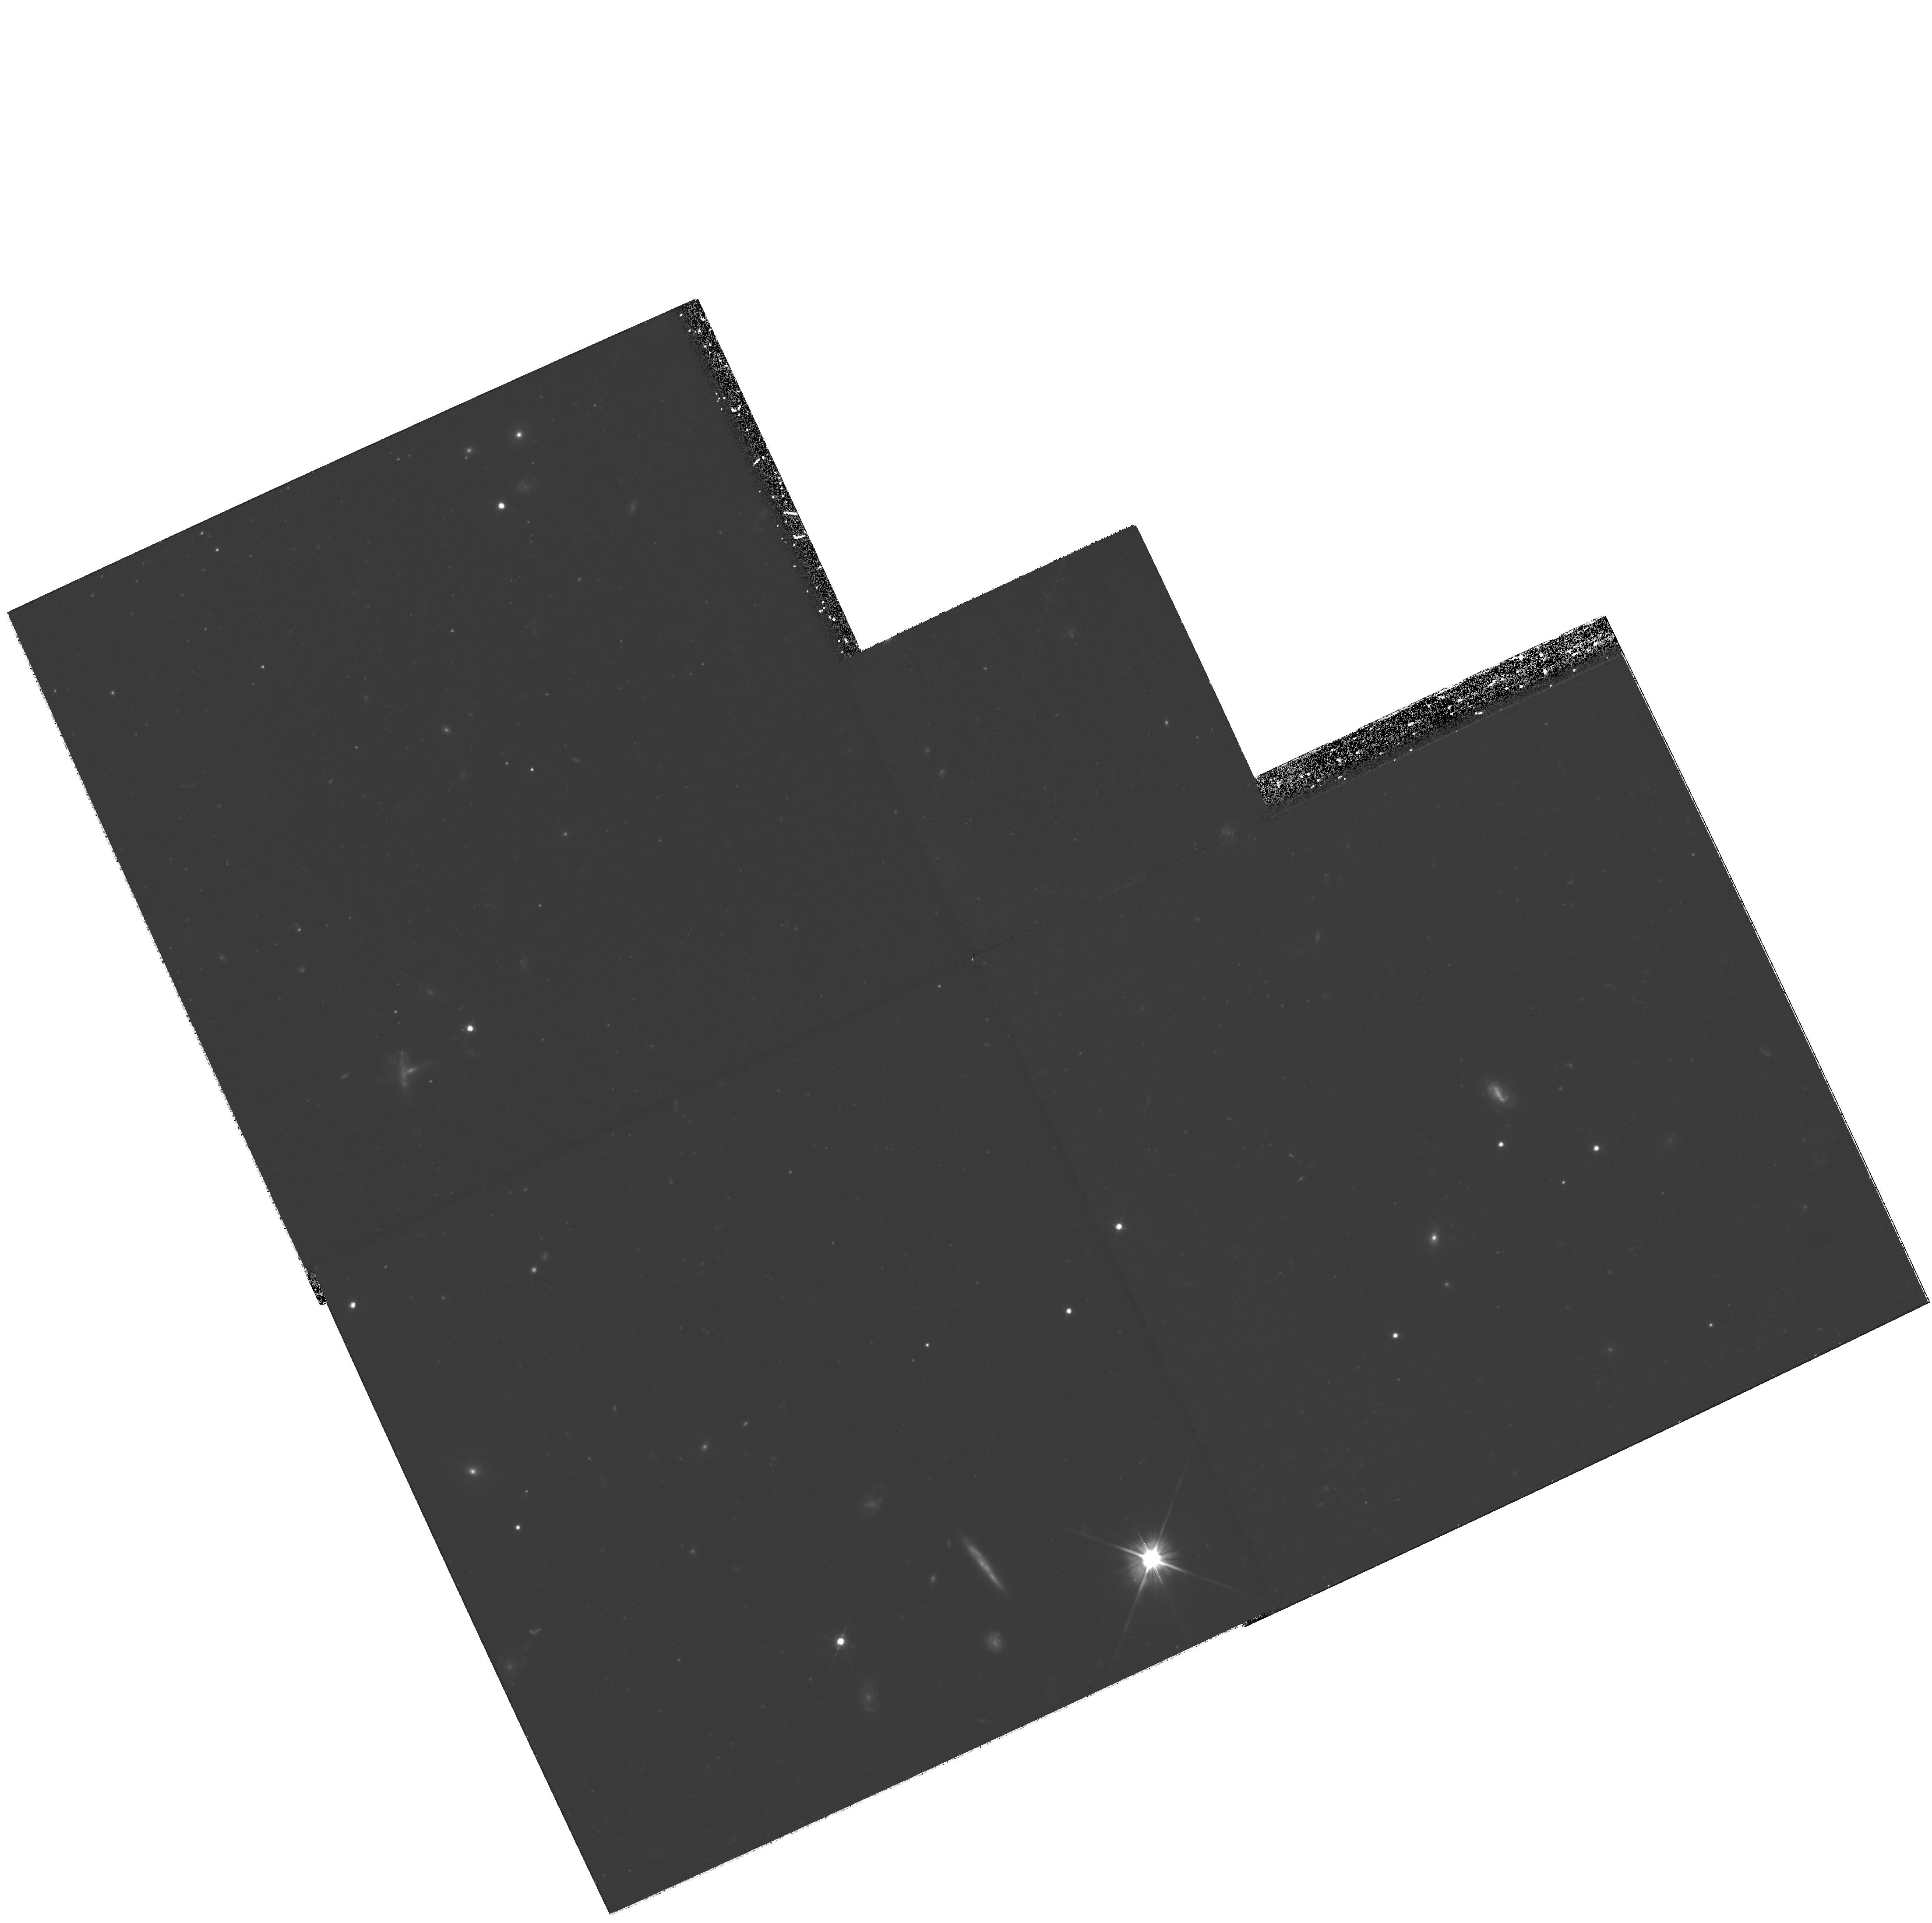
Target: field at RA 148.389°, Dec 68.952°. Instrument: WFPC2/PC. Filter: F606W. Exposure: 3.1 h. Observation ID: hst_10604_02_wfpc2_pc_f606w_u9b602

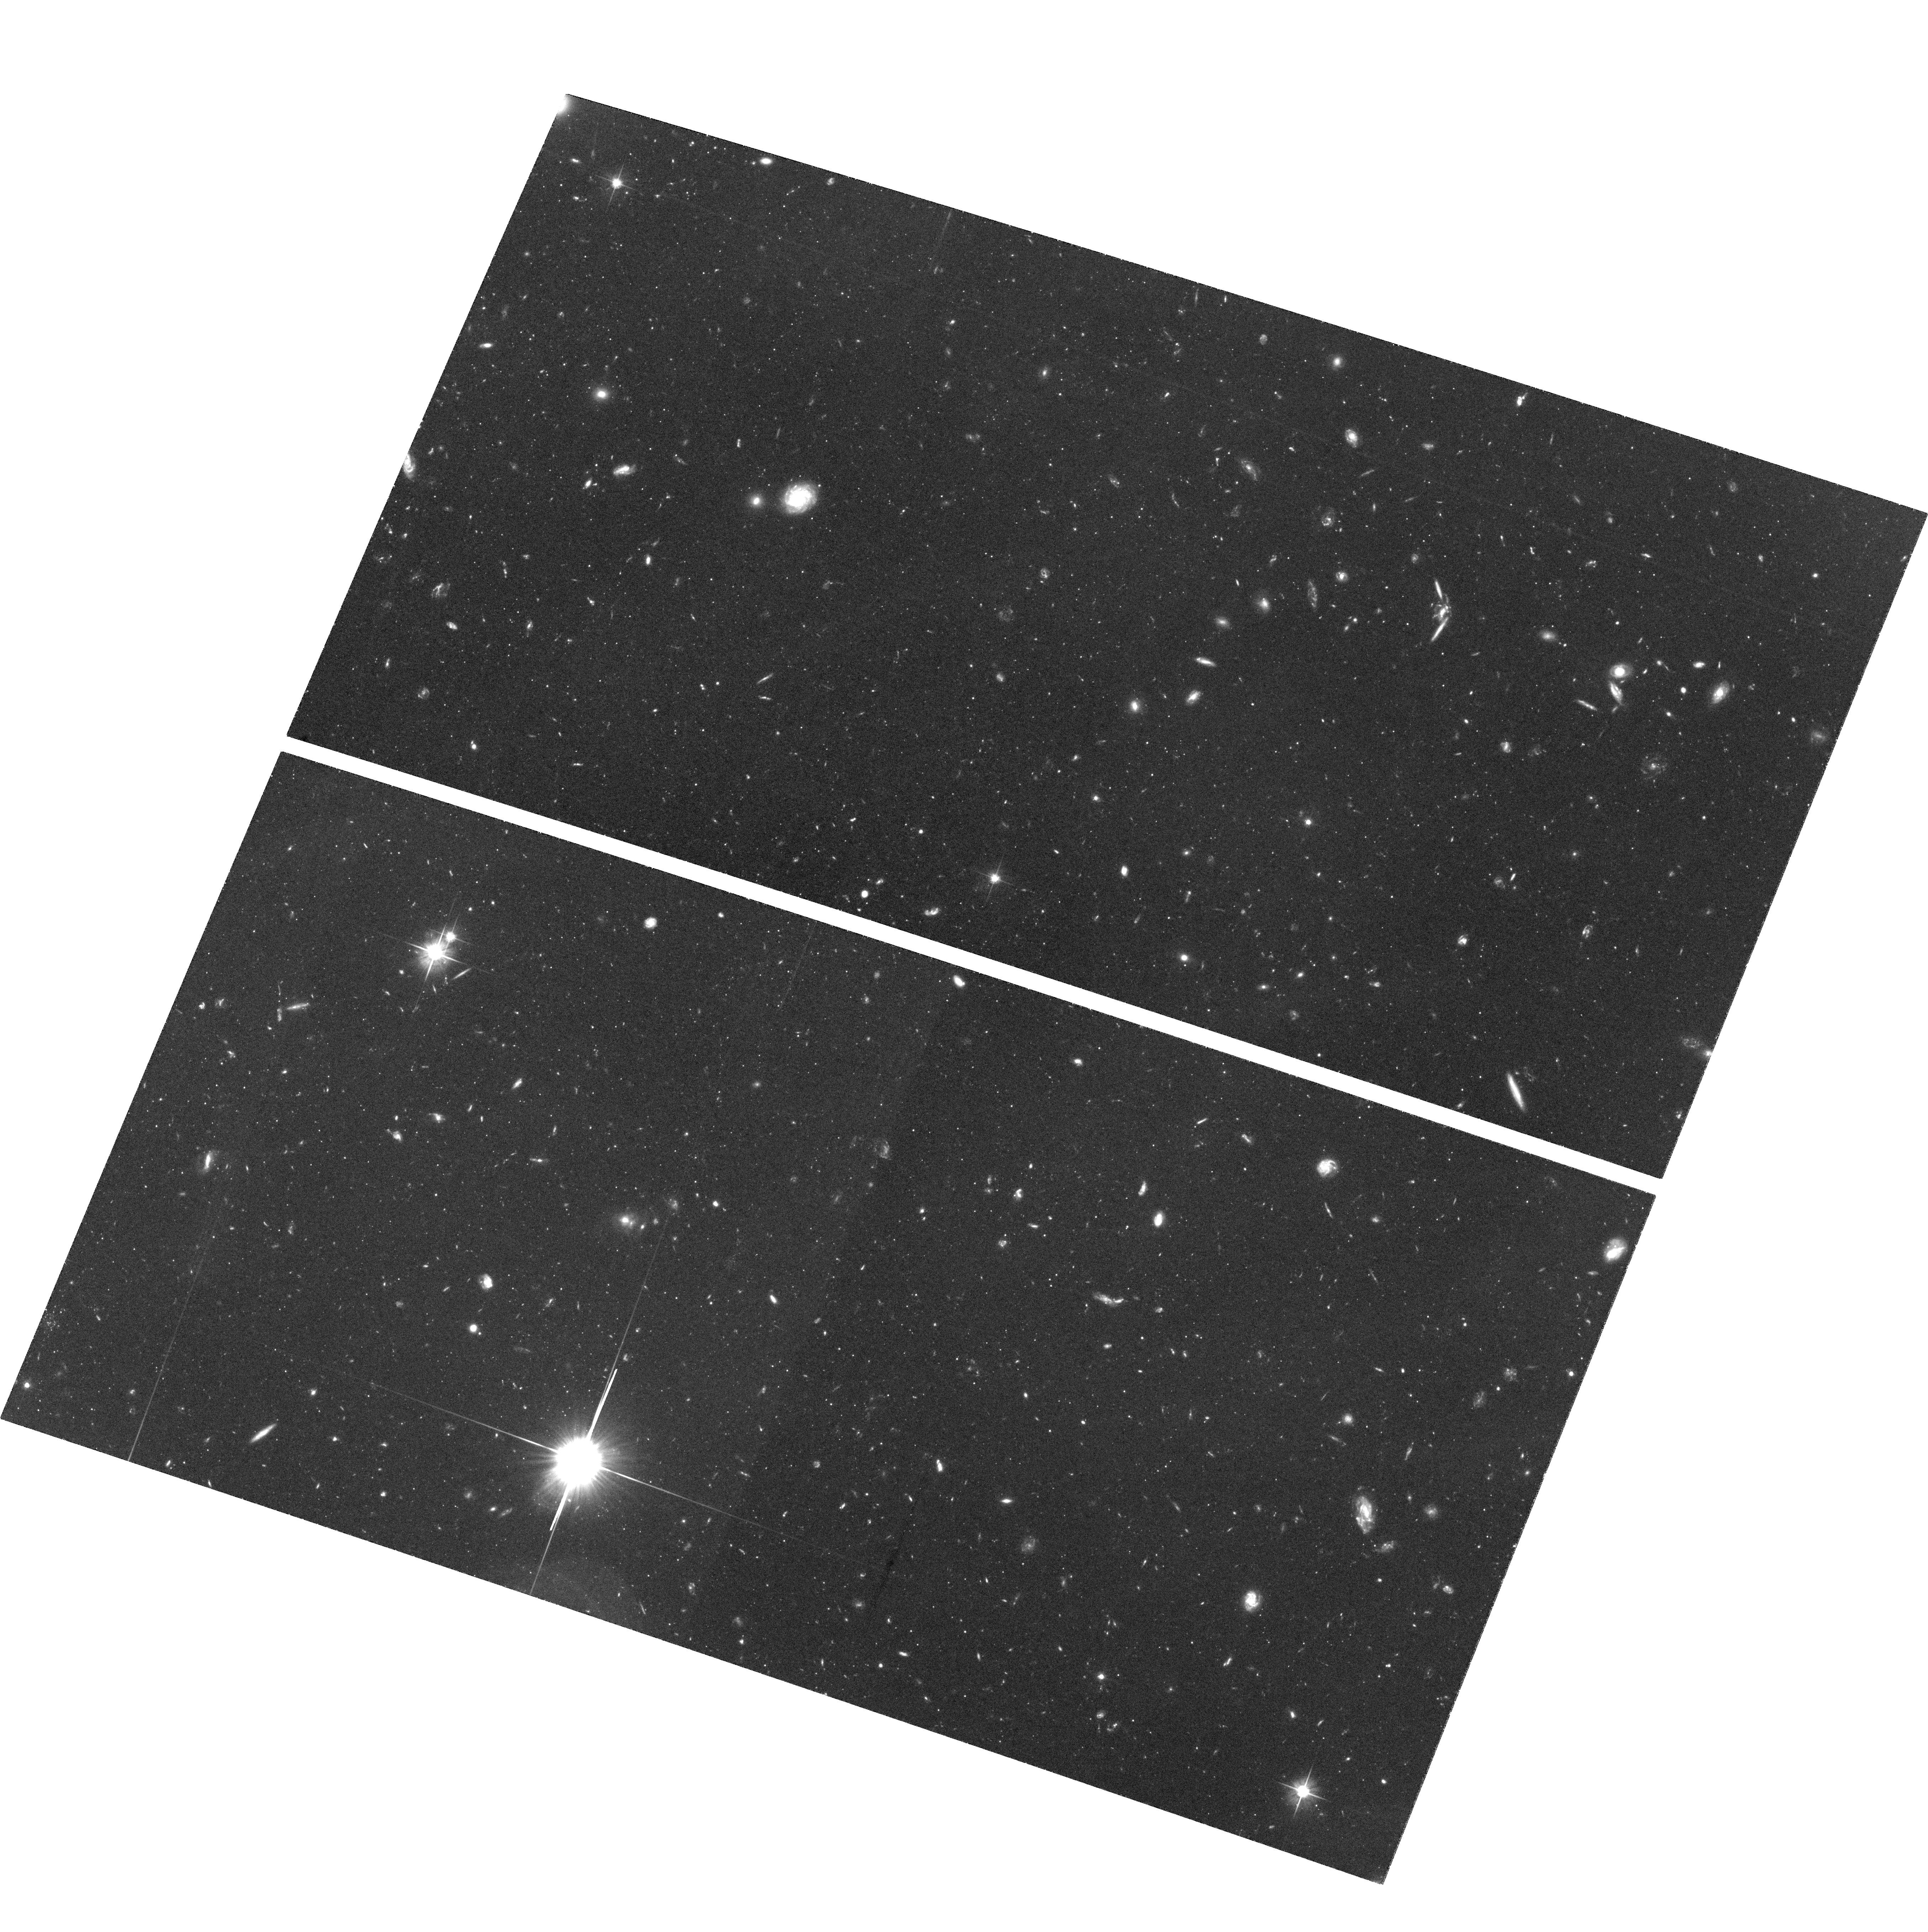
Target: M81-HALO-FLD1. Instrument: ACS/WFC. Filter: F606W. Exposure: 3.5 h. Observation ID: hst_10604_02_acs_wfc_f606w_j9b602

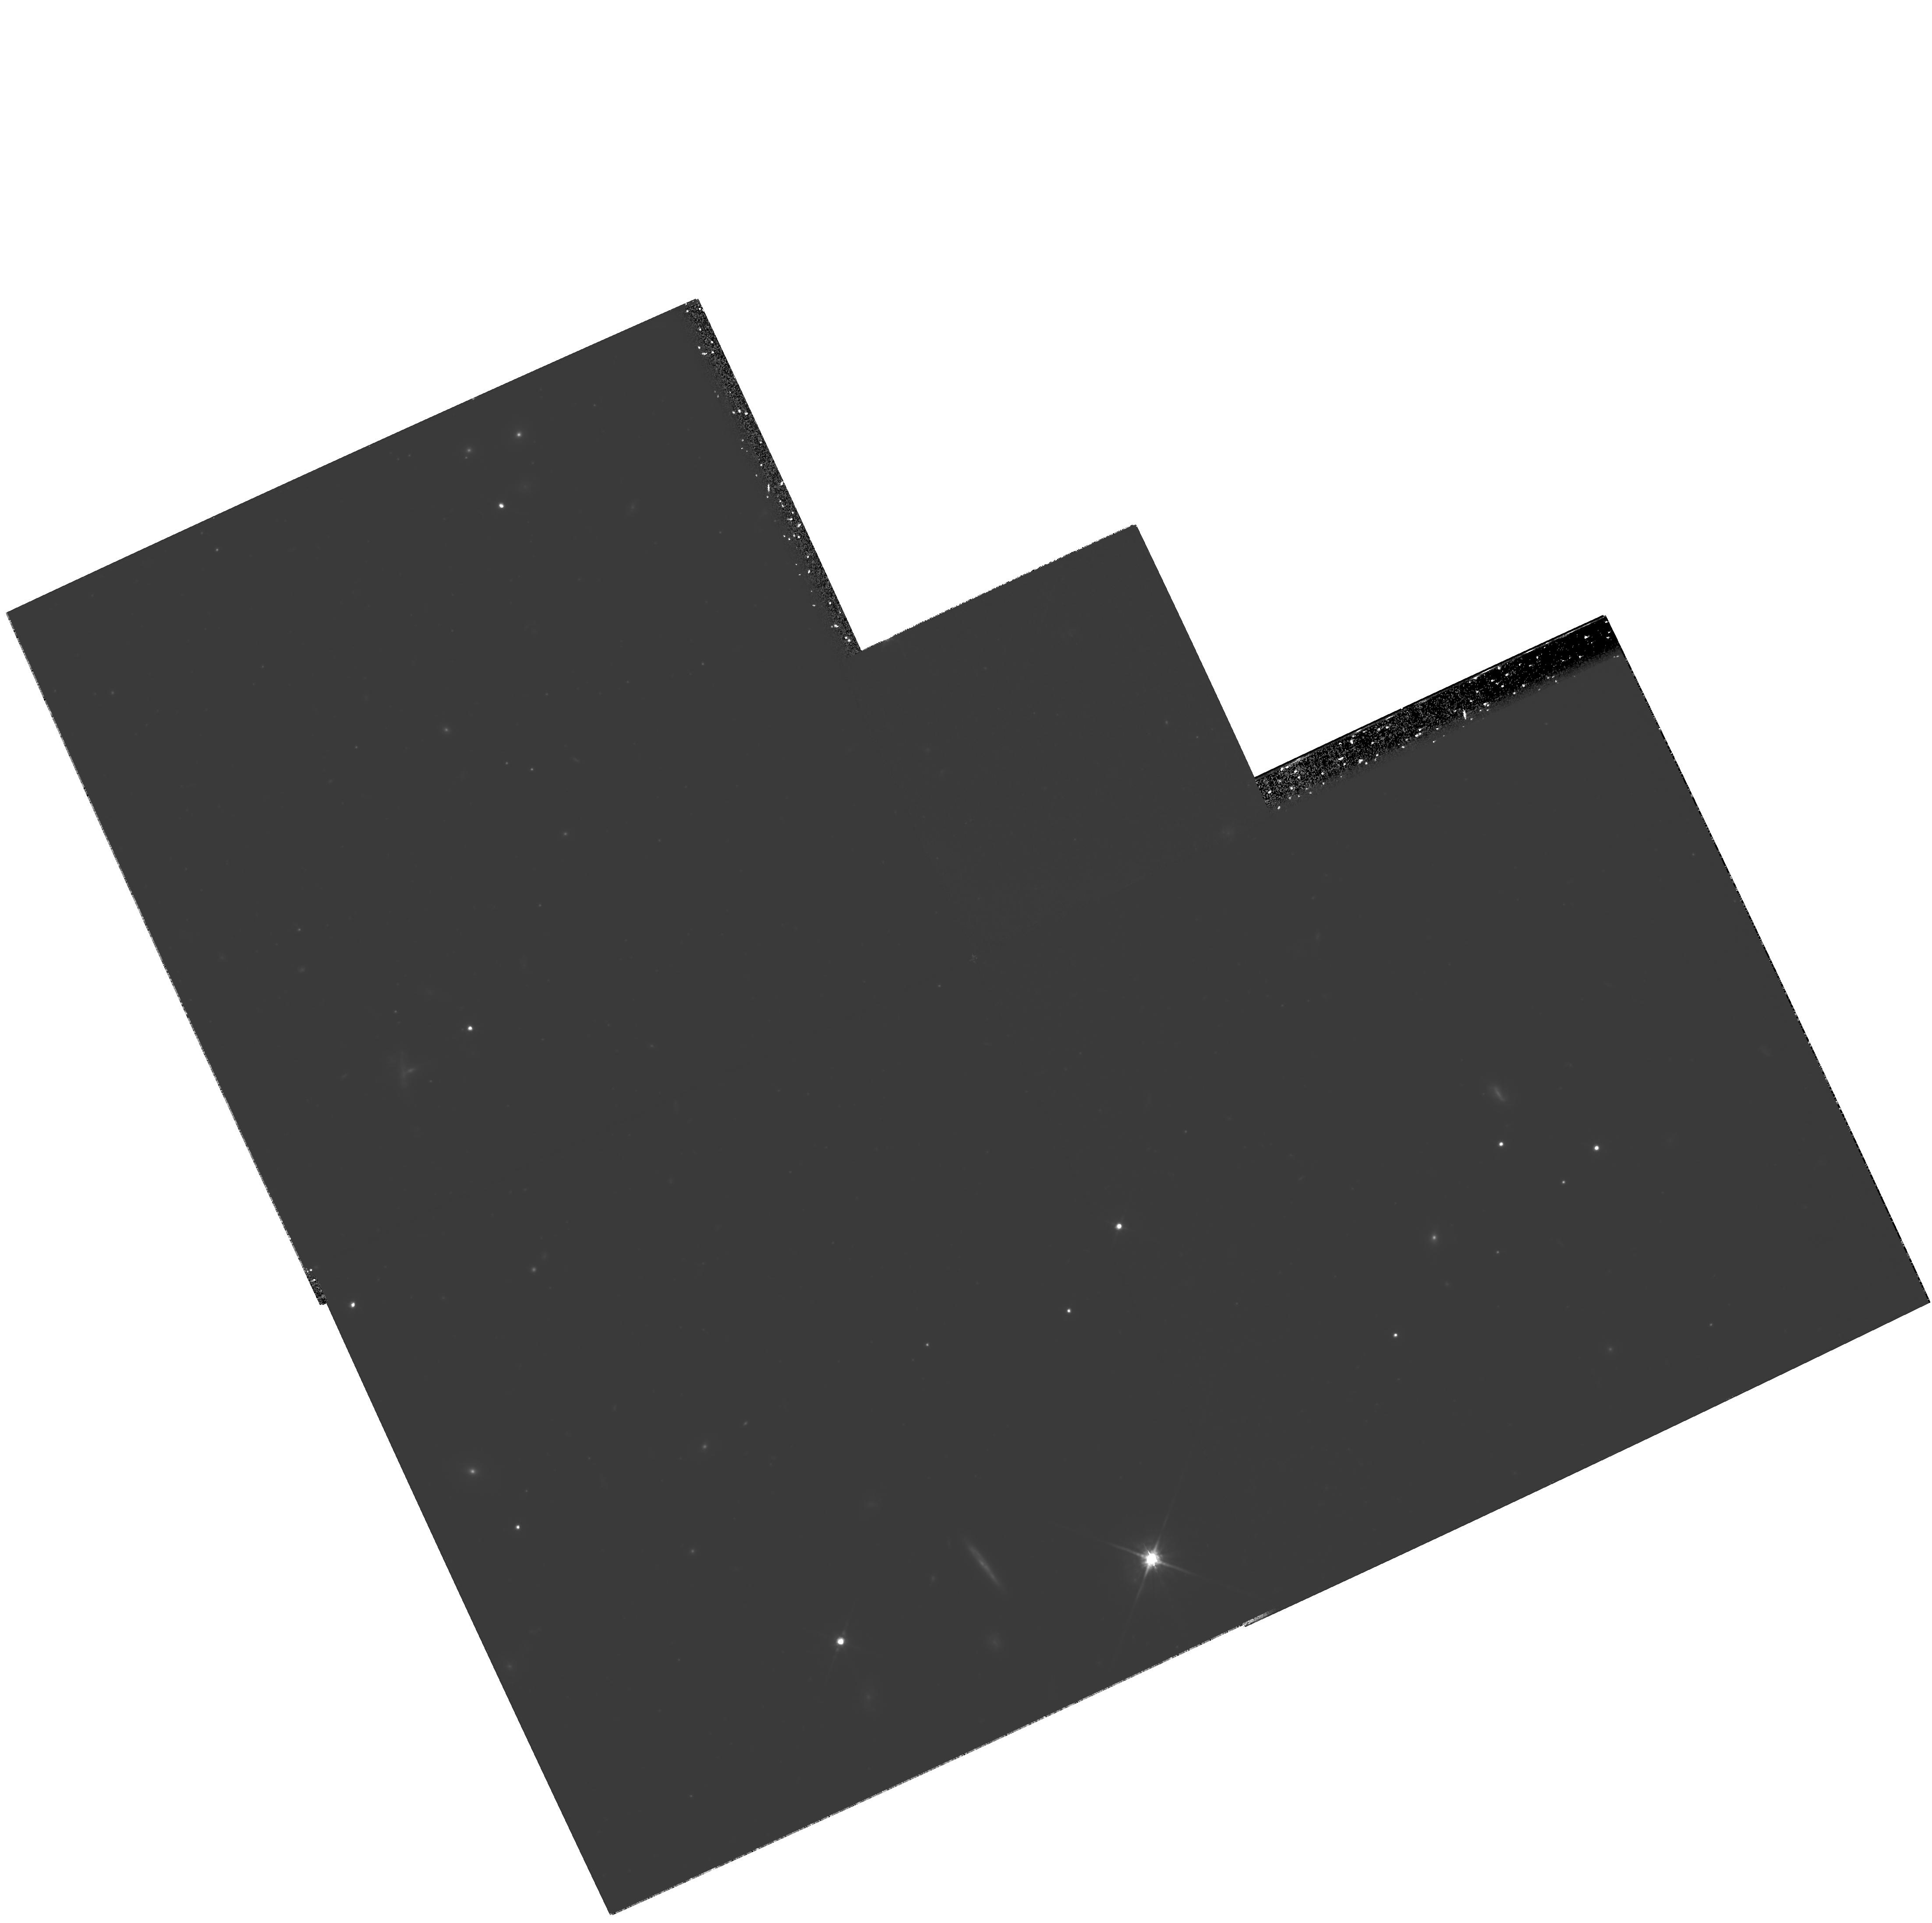
Target: field at RA 148.389°, Dec 68.952°. Instrument: WFPC2/PC. Filter: F814W. Exposure: 2.4 h. Observation ID: hst_10604_01_wfpc2_pc_f814w_u9b601

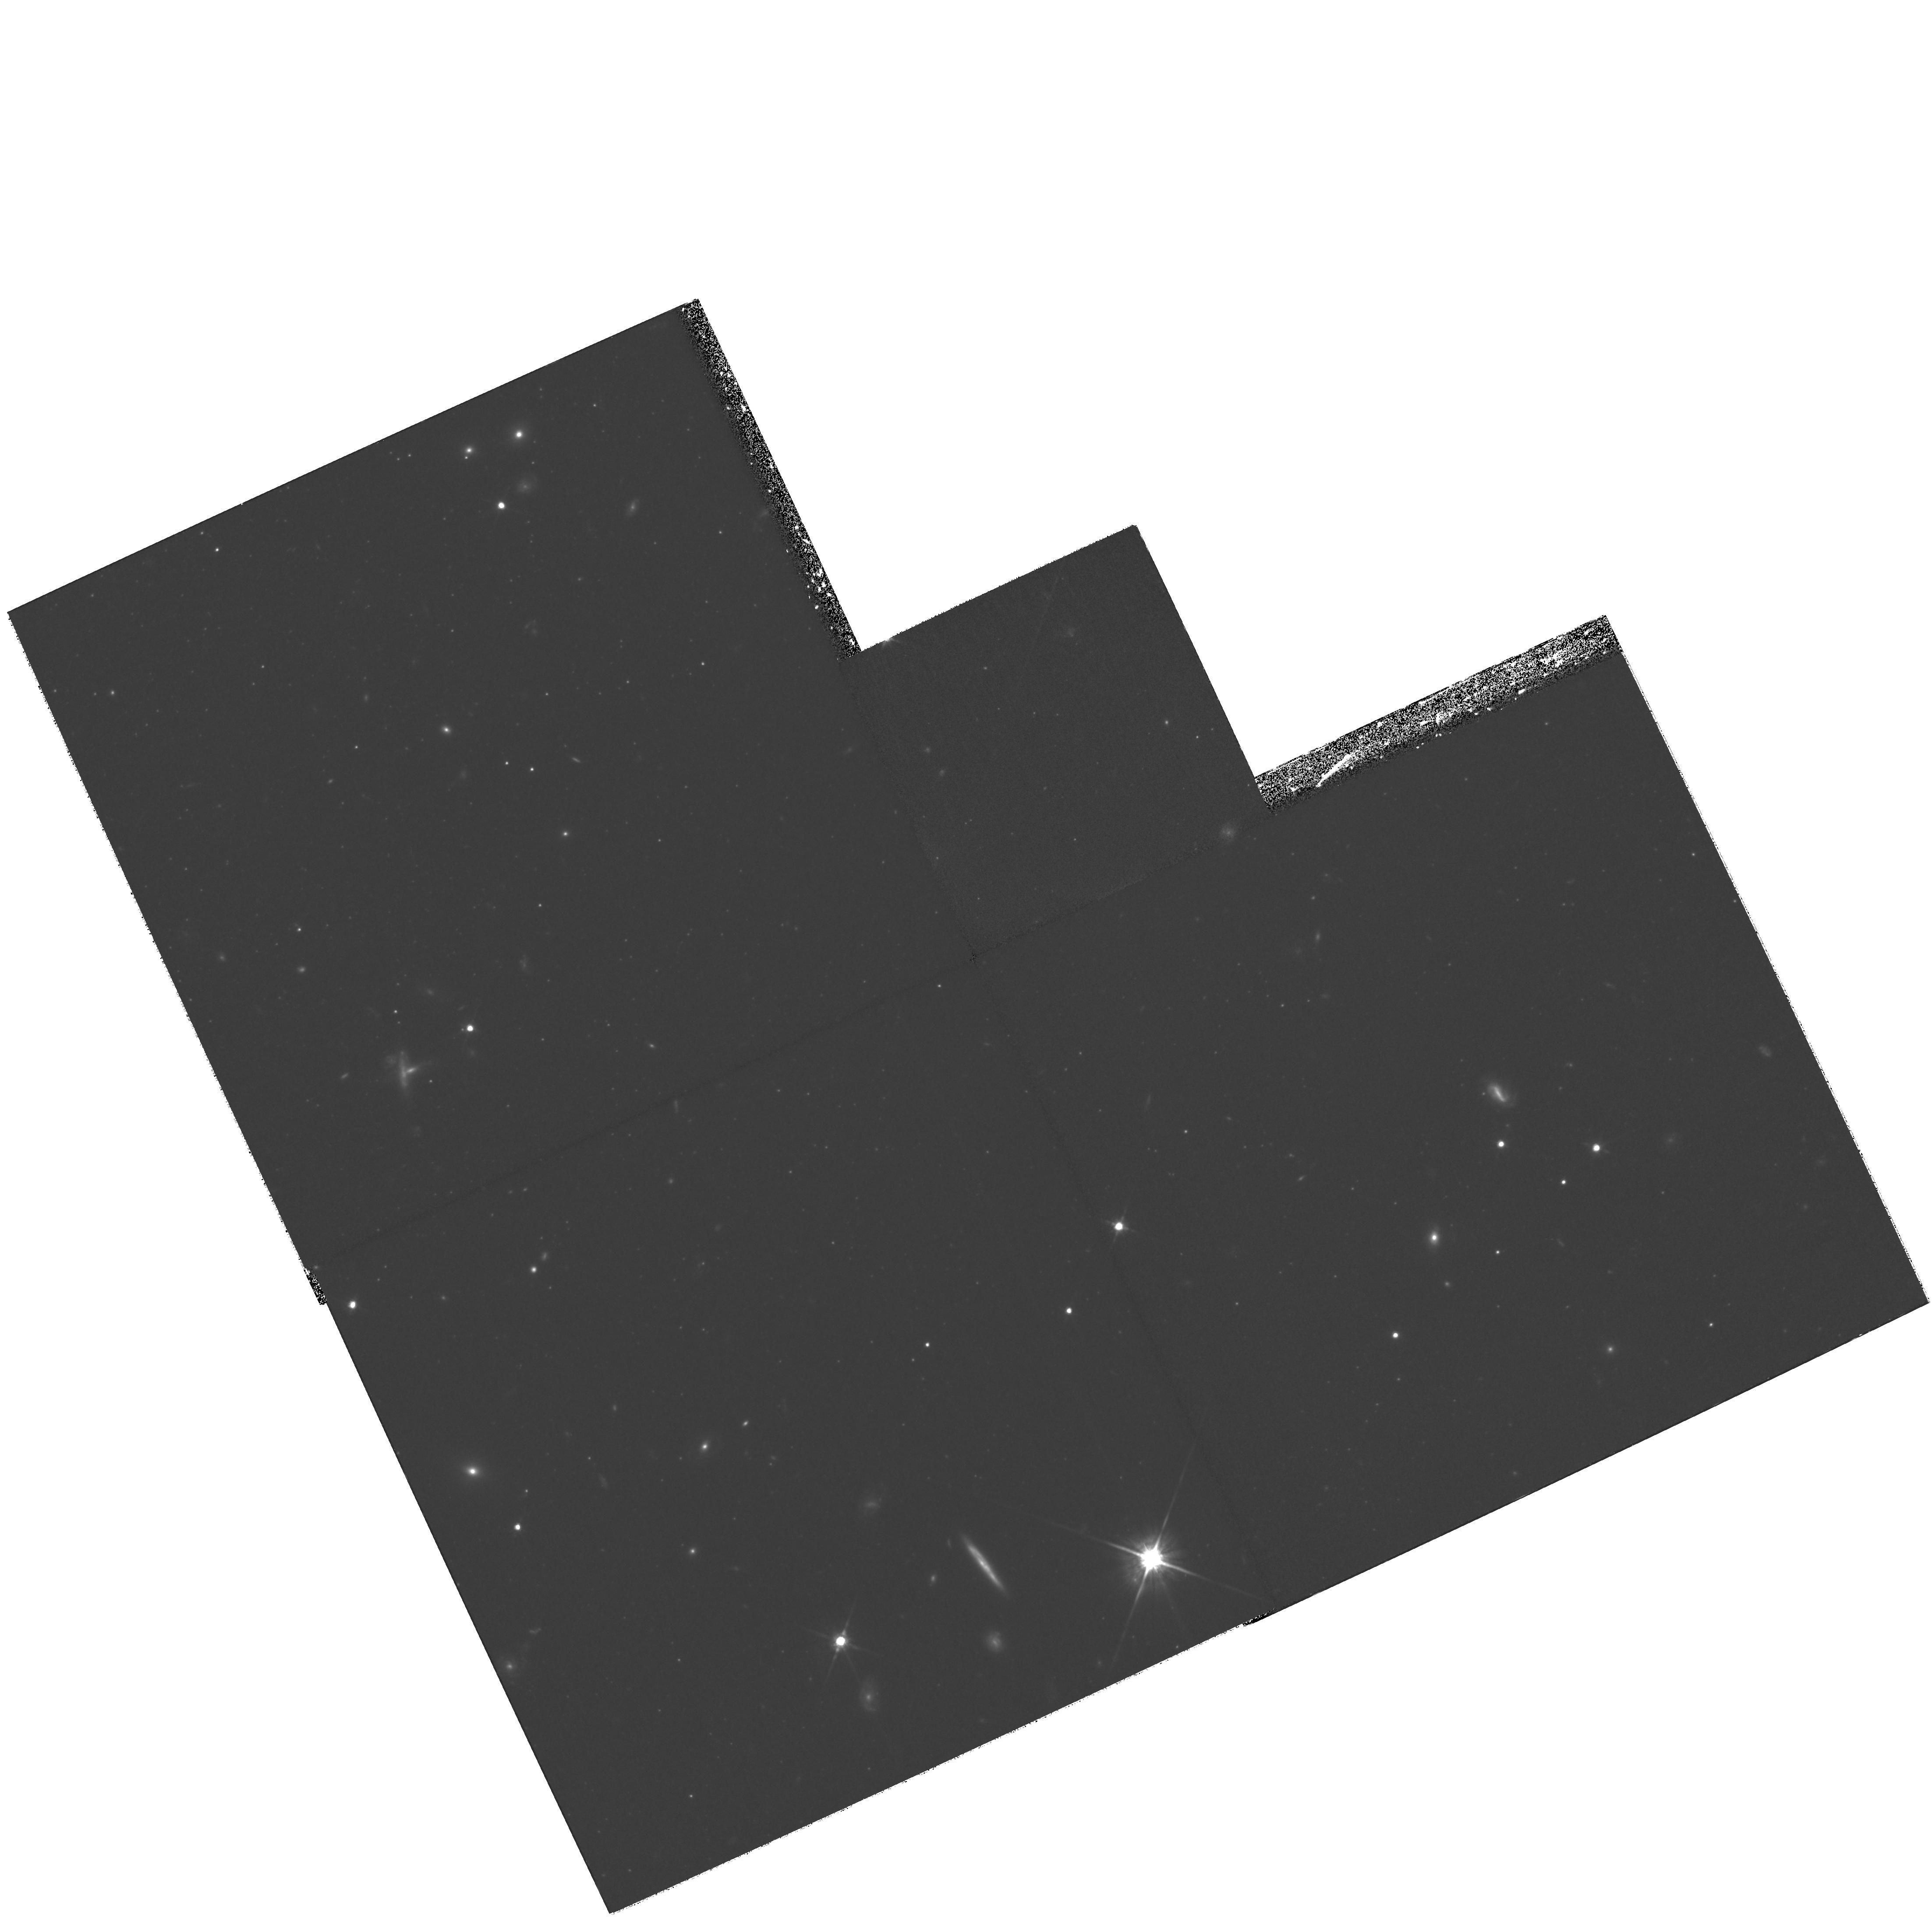
Target: field at RA 148.389°, Dec 68.952°. Instrument: WFPC2/PC. Filter: F814W. Exposure: 3.1 h. Observation ID: hst_10604_03_wfpc2_pc_f814w_u9b603

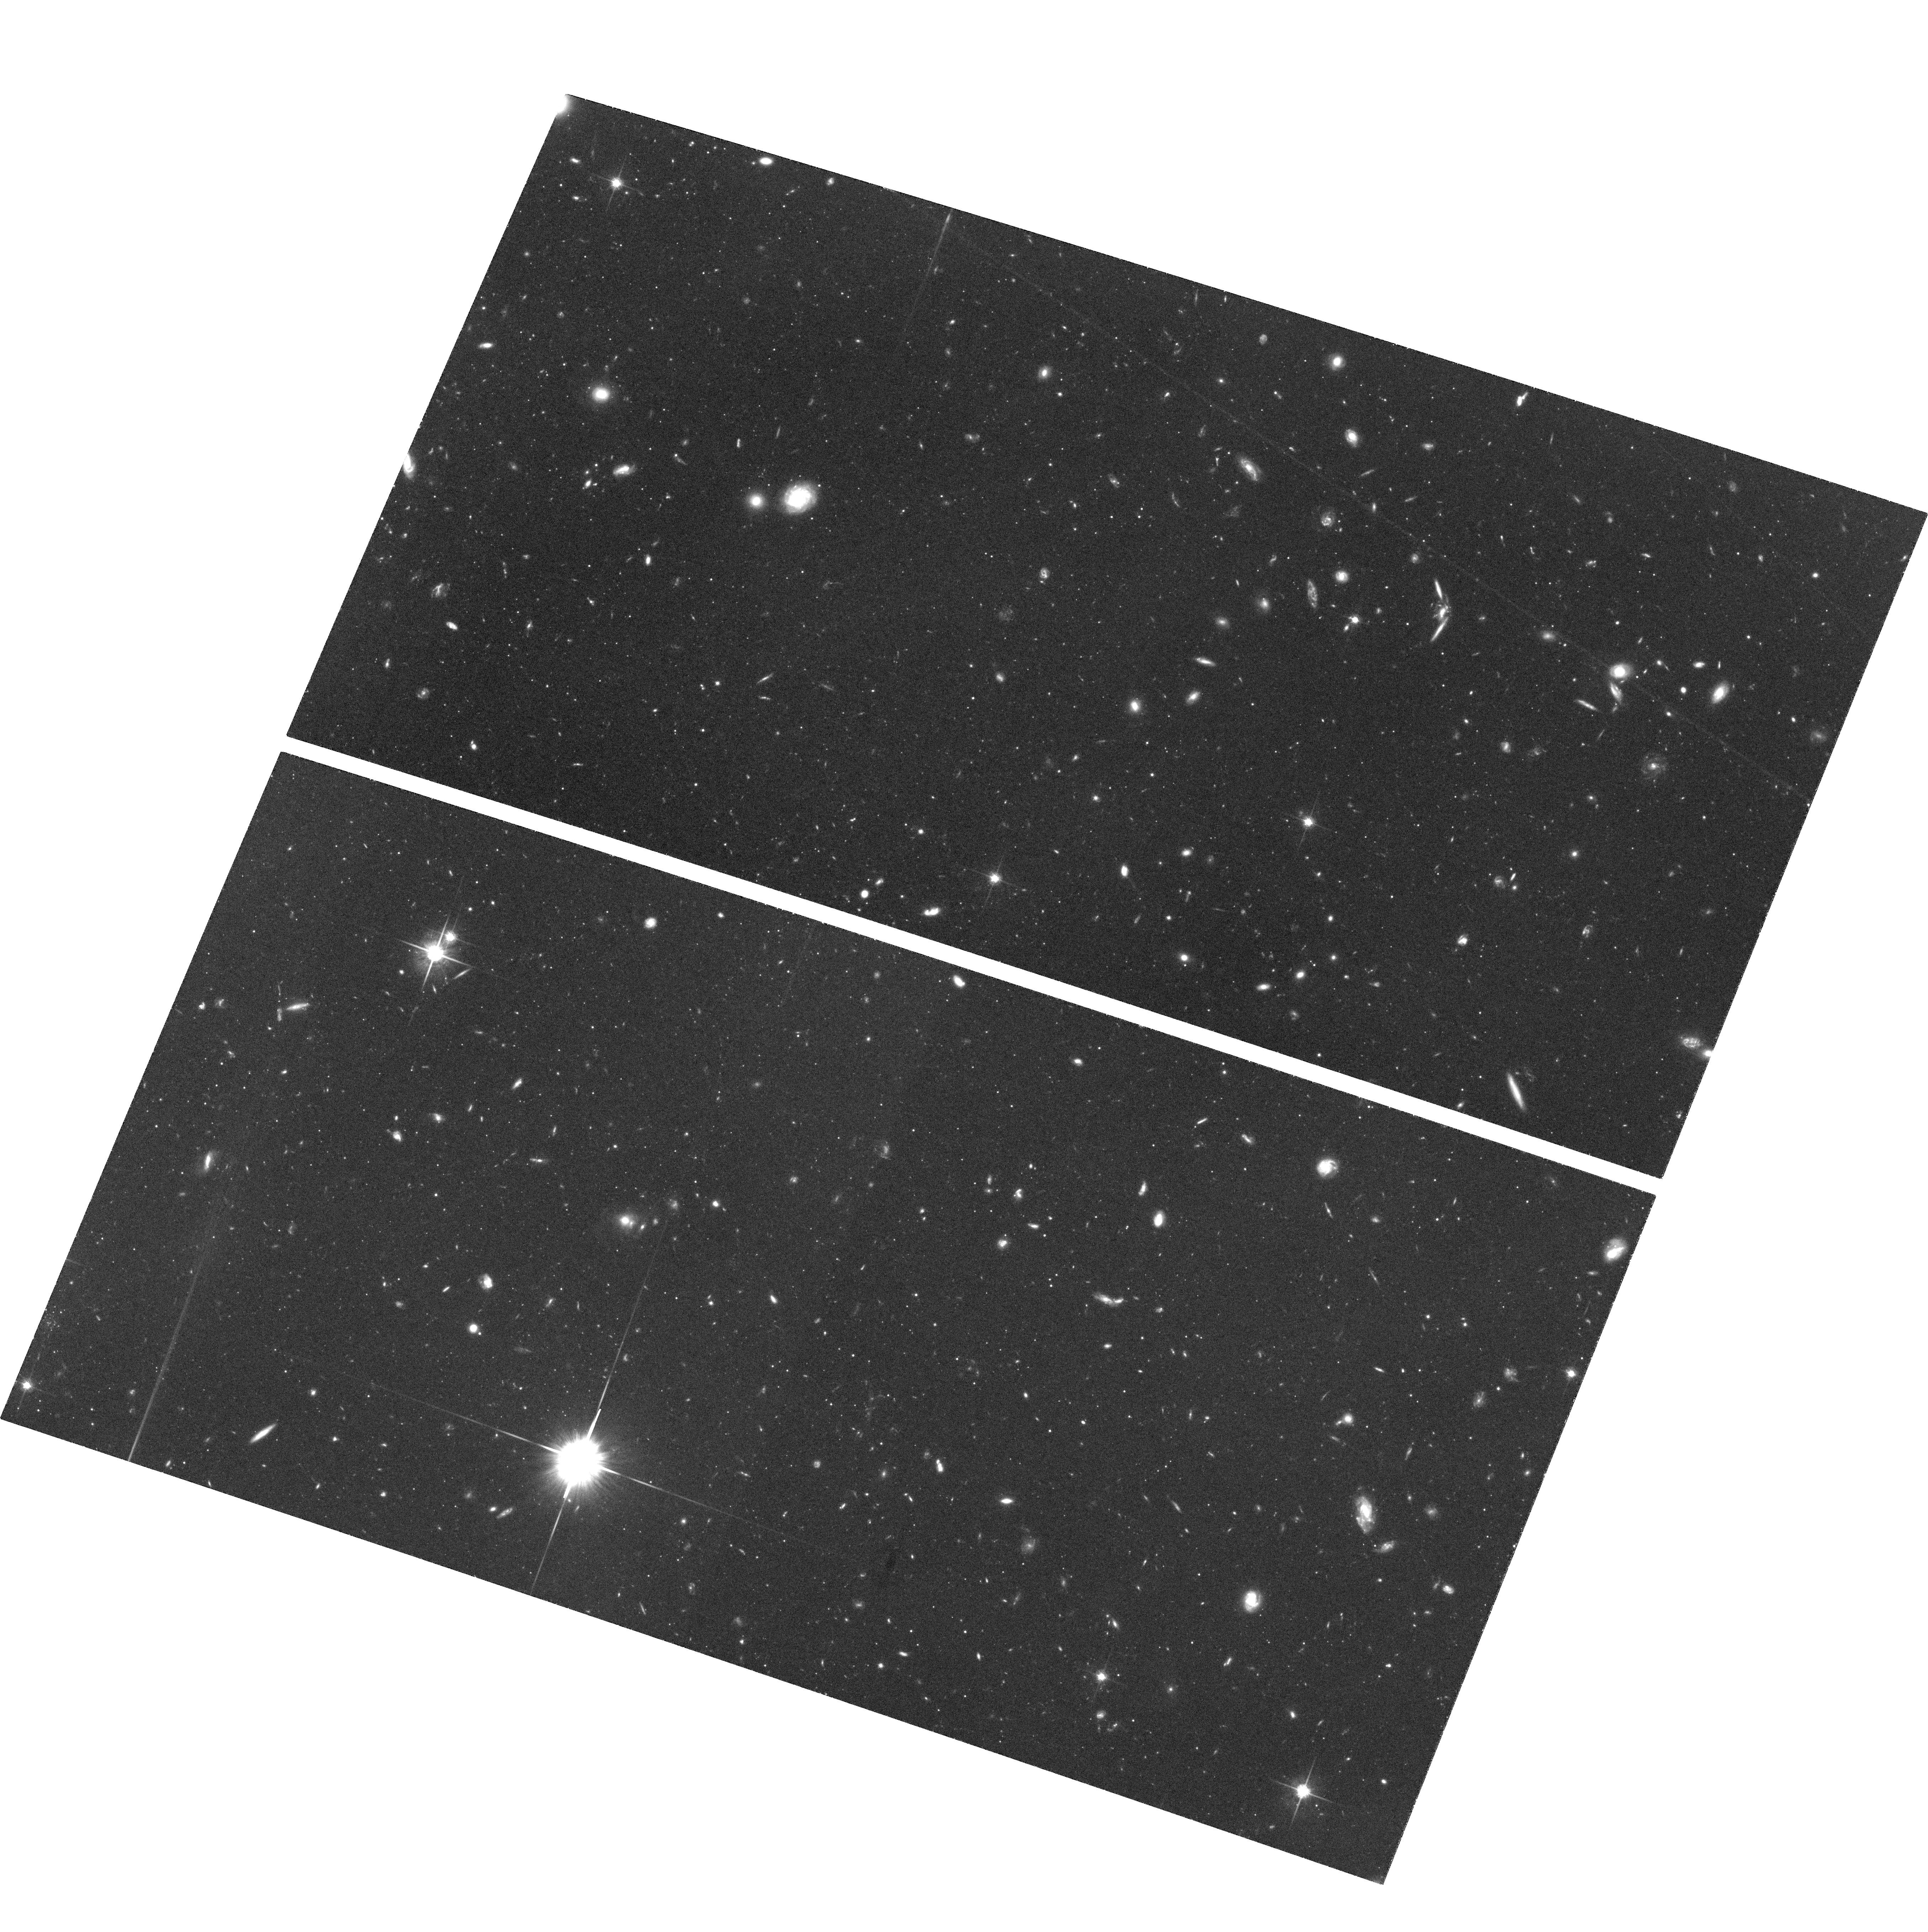
Target: M81-HALO-FLD1. Instrument: ACS/WFC. Filter: F814W. Exposure: 2.8 h. Observation ID: hst_10604_01_acs_wfc_f814w_j9b601

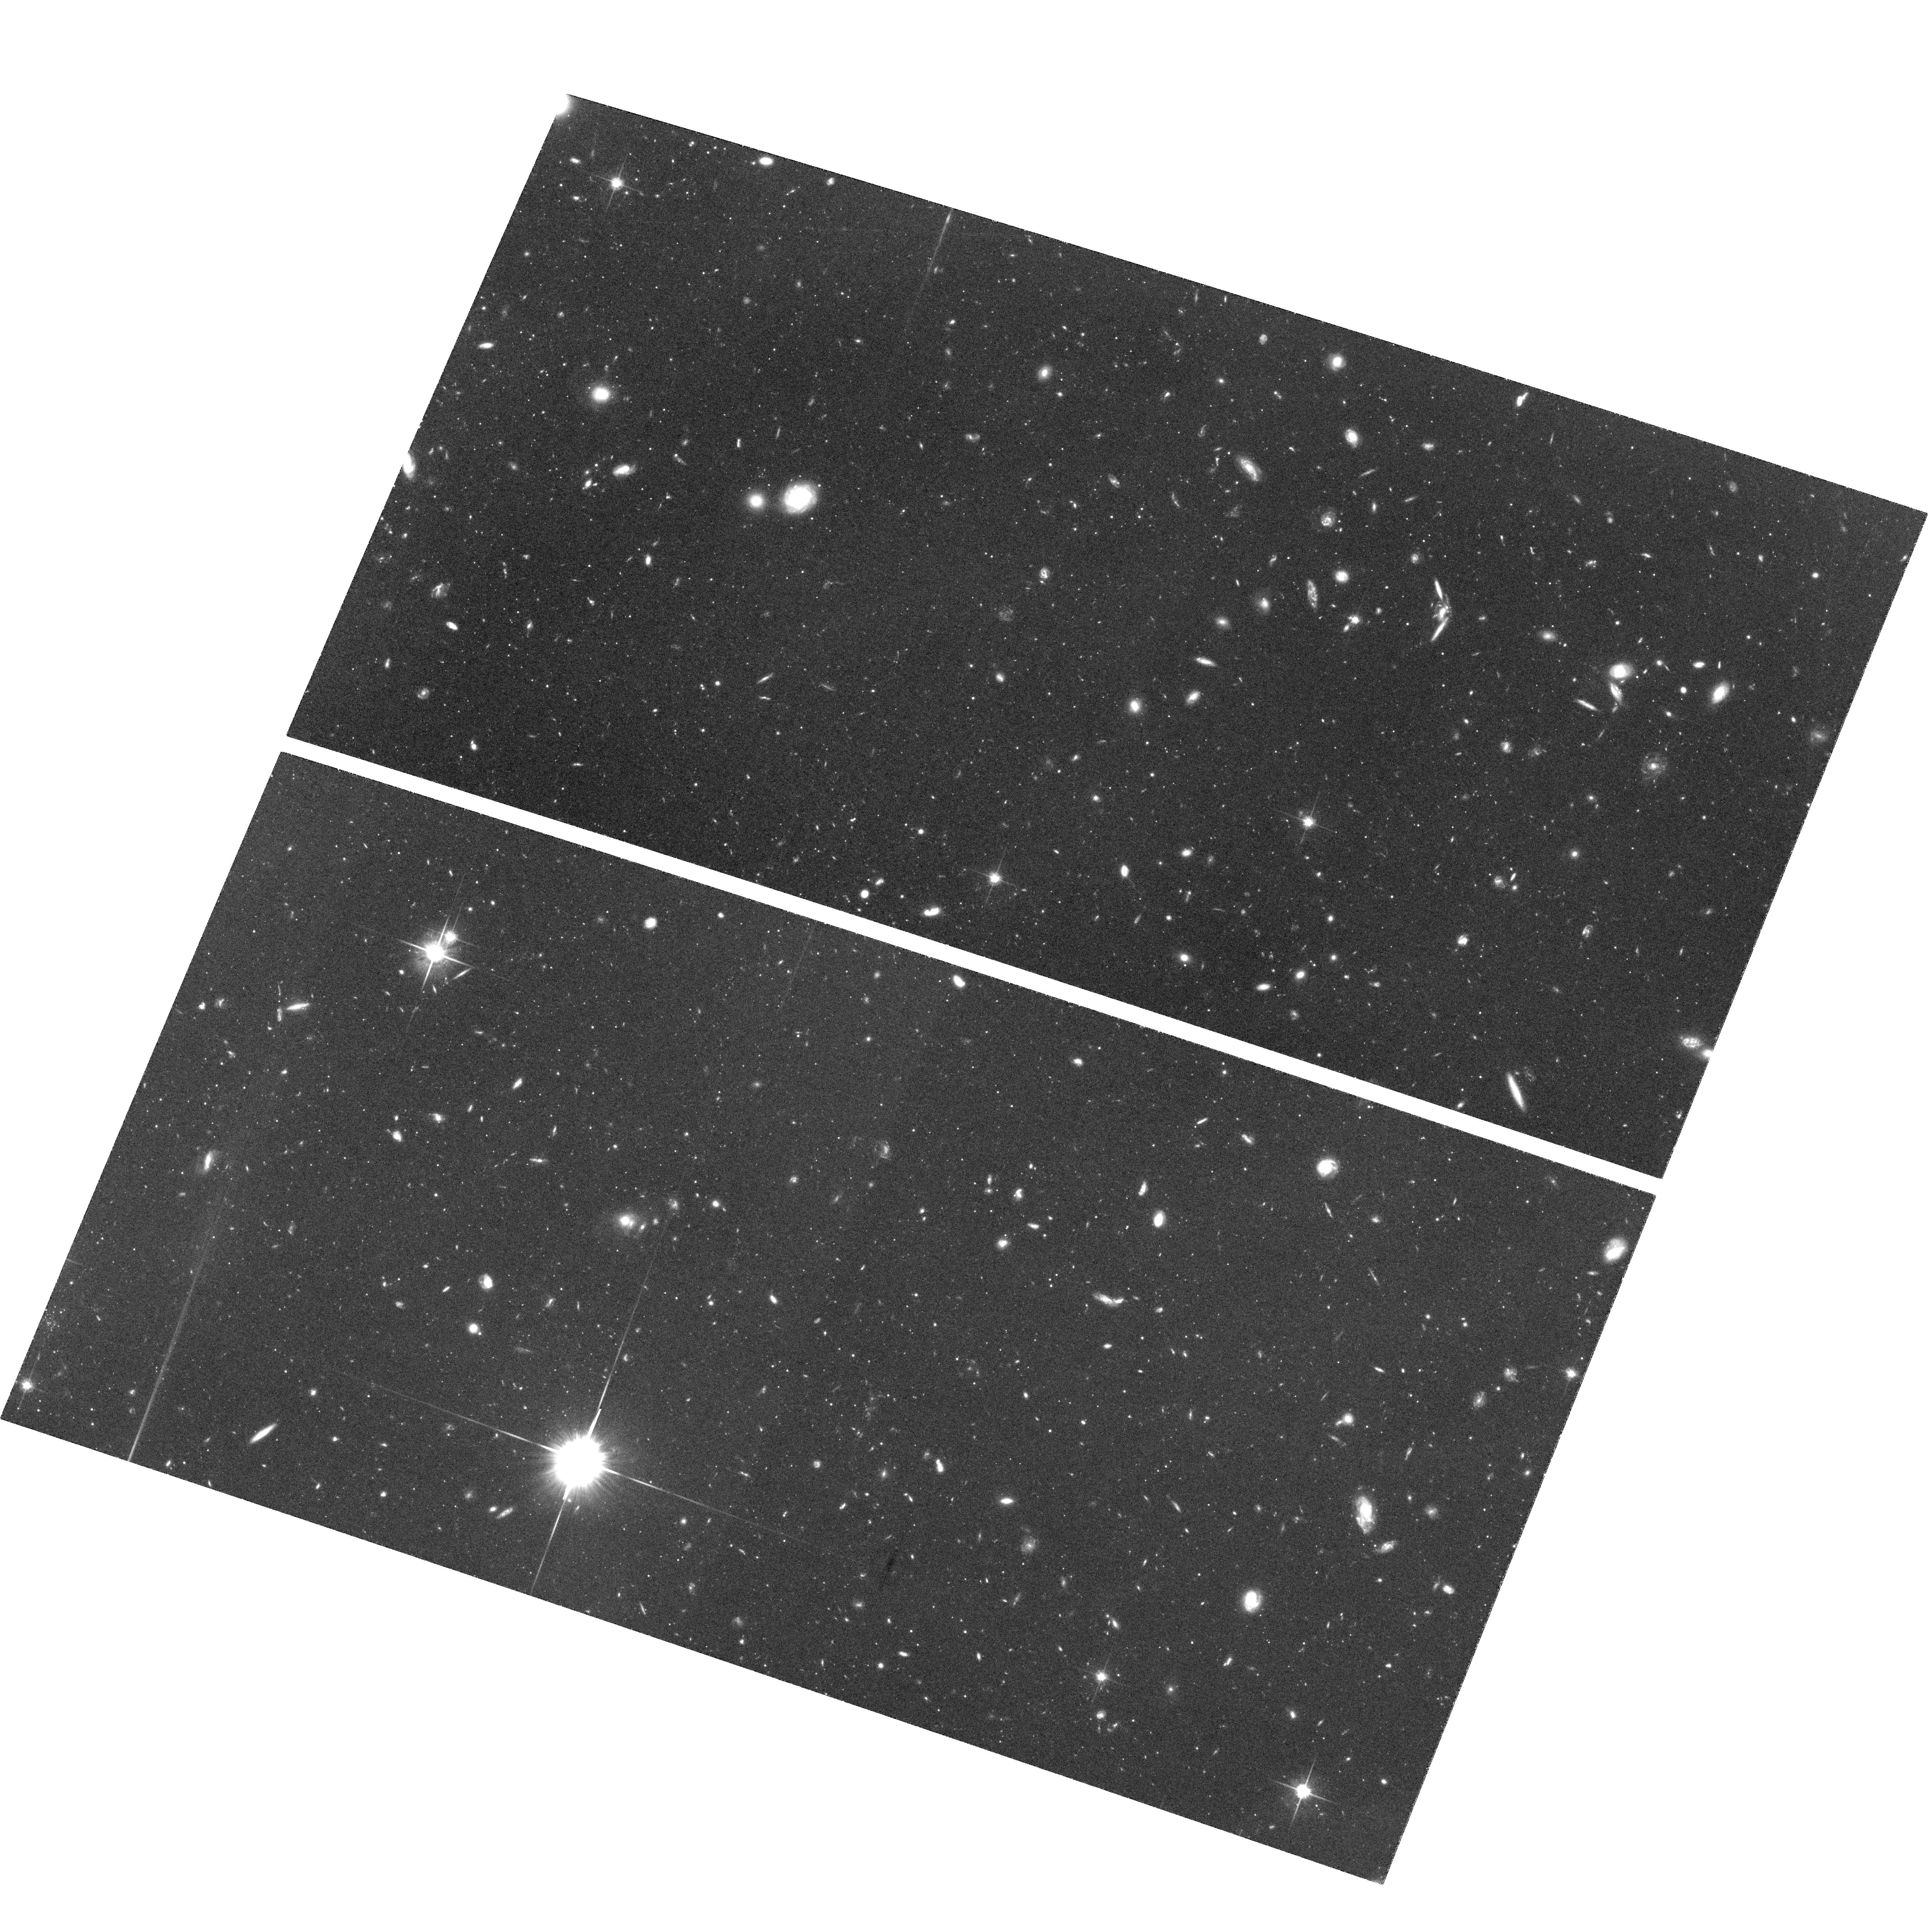
Target: M81-HALO-FLD1. Instrument: ACS/WFC. Filter: F814W. Exposure: 3.5 h. Observation ID: hst_10604_03_acs_wfc_f814w_j9b603

The Formation History of the M81 Spheroid (PI: Sarajedini, Ata)

Spheroidal stellar populations (elliptical galaxies, bulges, and halos) contain a significant fraction of all stars and metals in the local universe. The mechanisms responsible for their formation are ultimately the ones which governed galaxy formation during early epochs. To begin understanding the M81 spheroid, we are currently studying the globular cluster population using HST/WFPC2 multiband imaging and ground based optical spectroscopy. To complete this effort, we propose to use ACS/WFC to obtain deep (I, V-I) color magnitude diagrams (to the horizontal branch) of two fields in M81 - one dominated by thick disk stars and the other halo stars. These observations will provide tight constraints on the formation timescales and chemical enrichment history of the field star population. Combined with results on the globular clusters, we will reconstruct the early formation history of M81, and compare with those found for other nearby, massive galaxies. Because M81 is the earliest type spiral galaxy (Sab) available for such a detailed study, it provides a unique opportunity to probe the connection between elliptical halos and lower mass spiral spheroids.